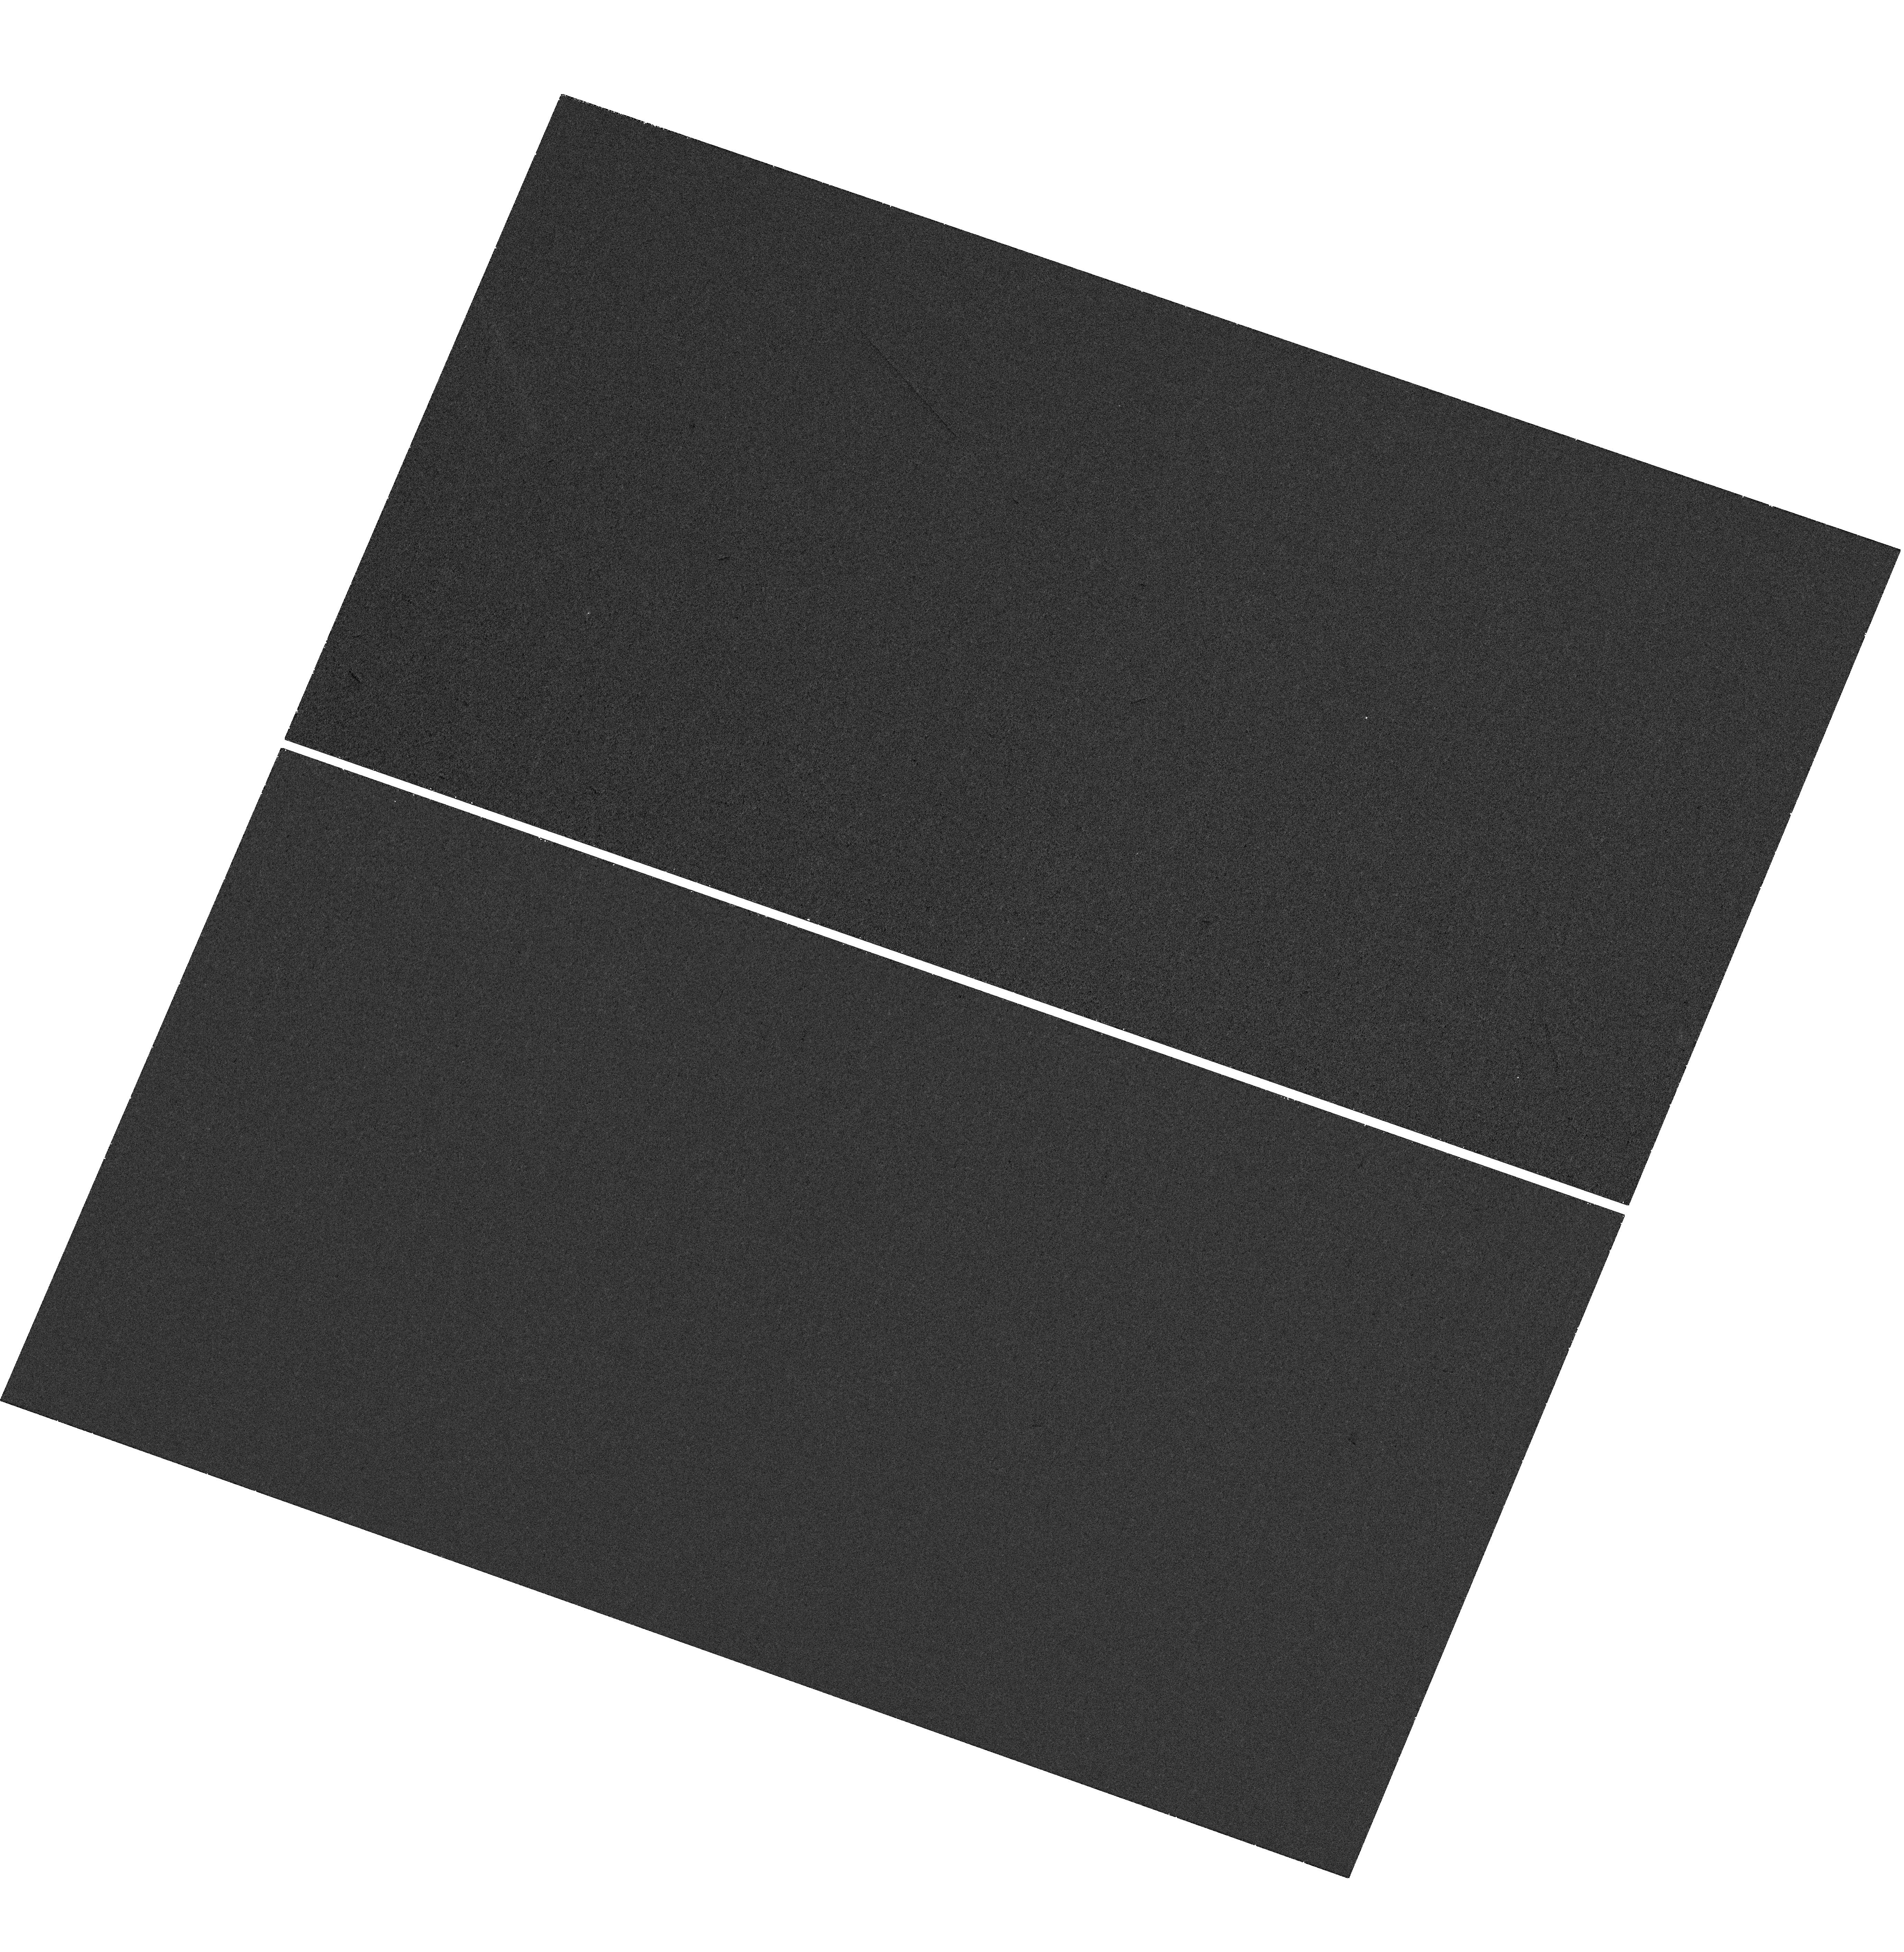
Target: WAS49B
Instrument: WFC3/UVIS
Filter: F225W
Exposure: 28 min
Observation ID: hst_15319_01_wfc3_uvis_f225w_idip01

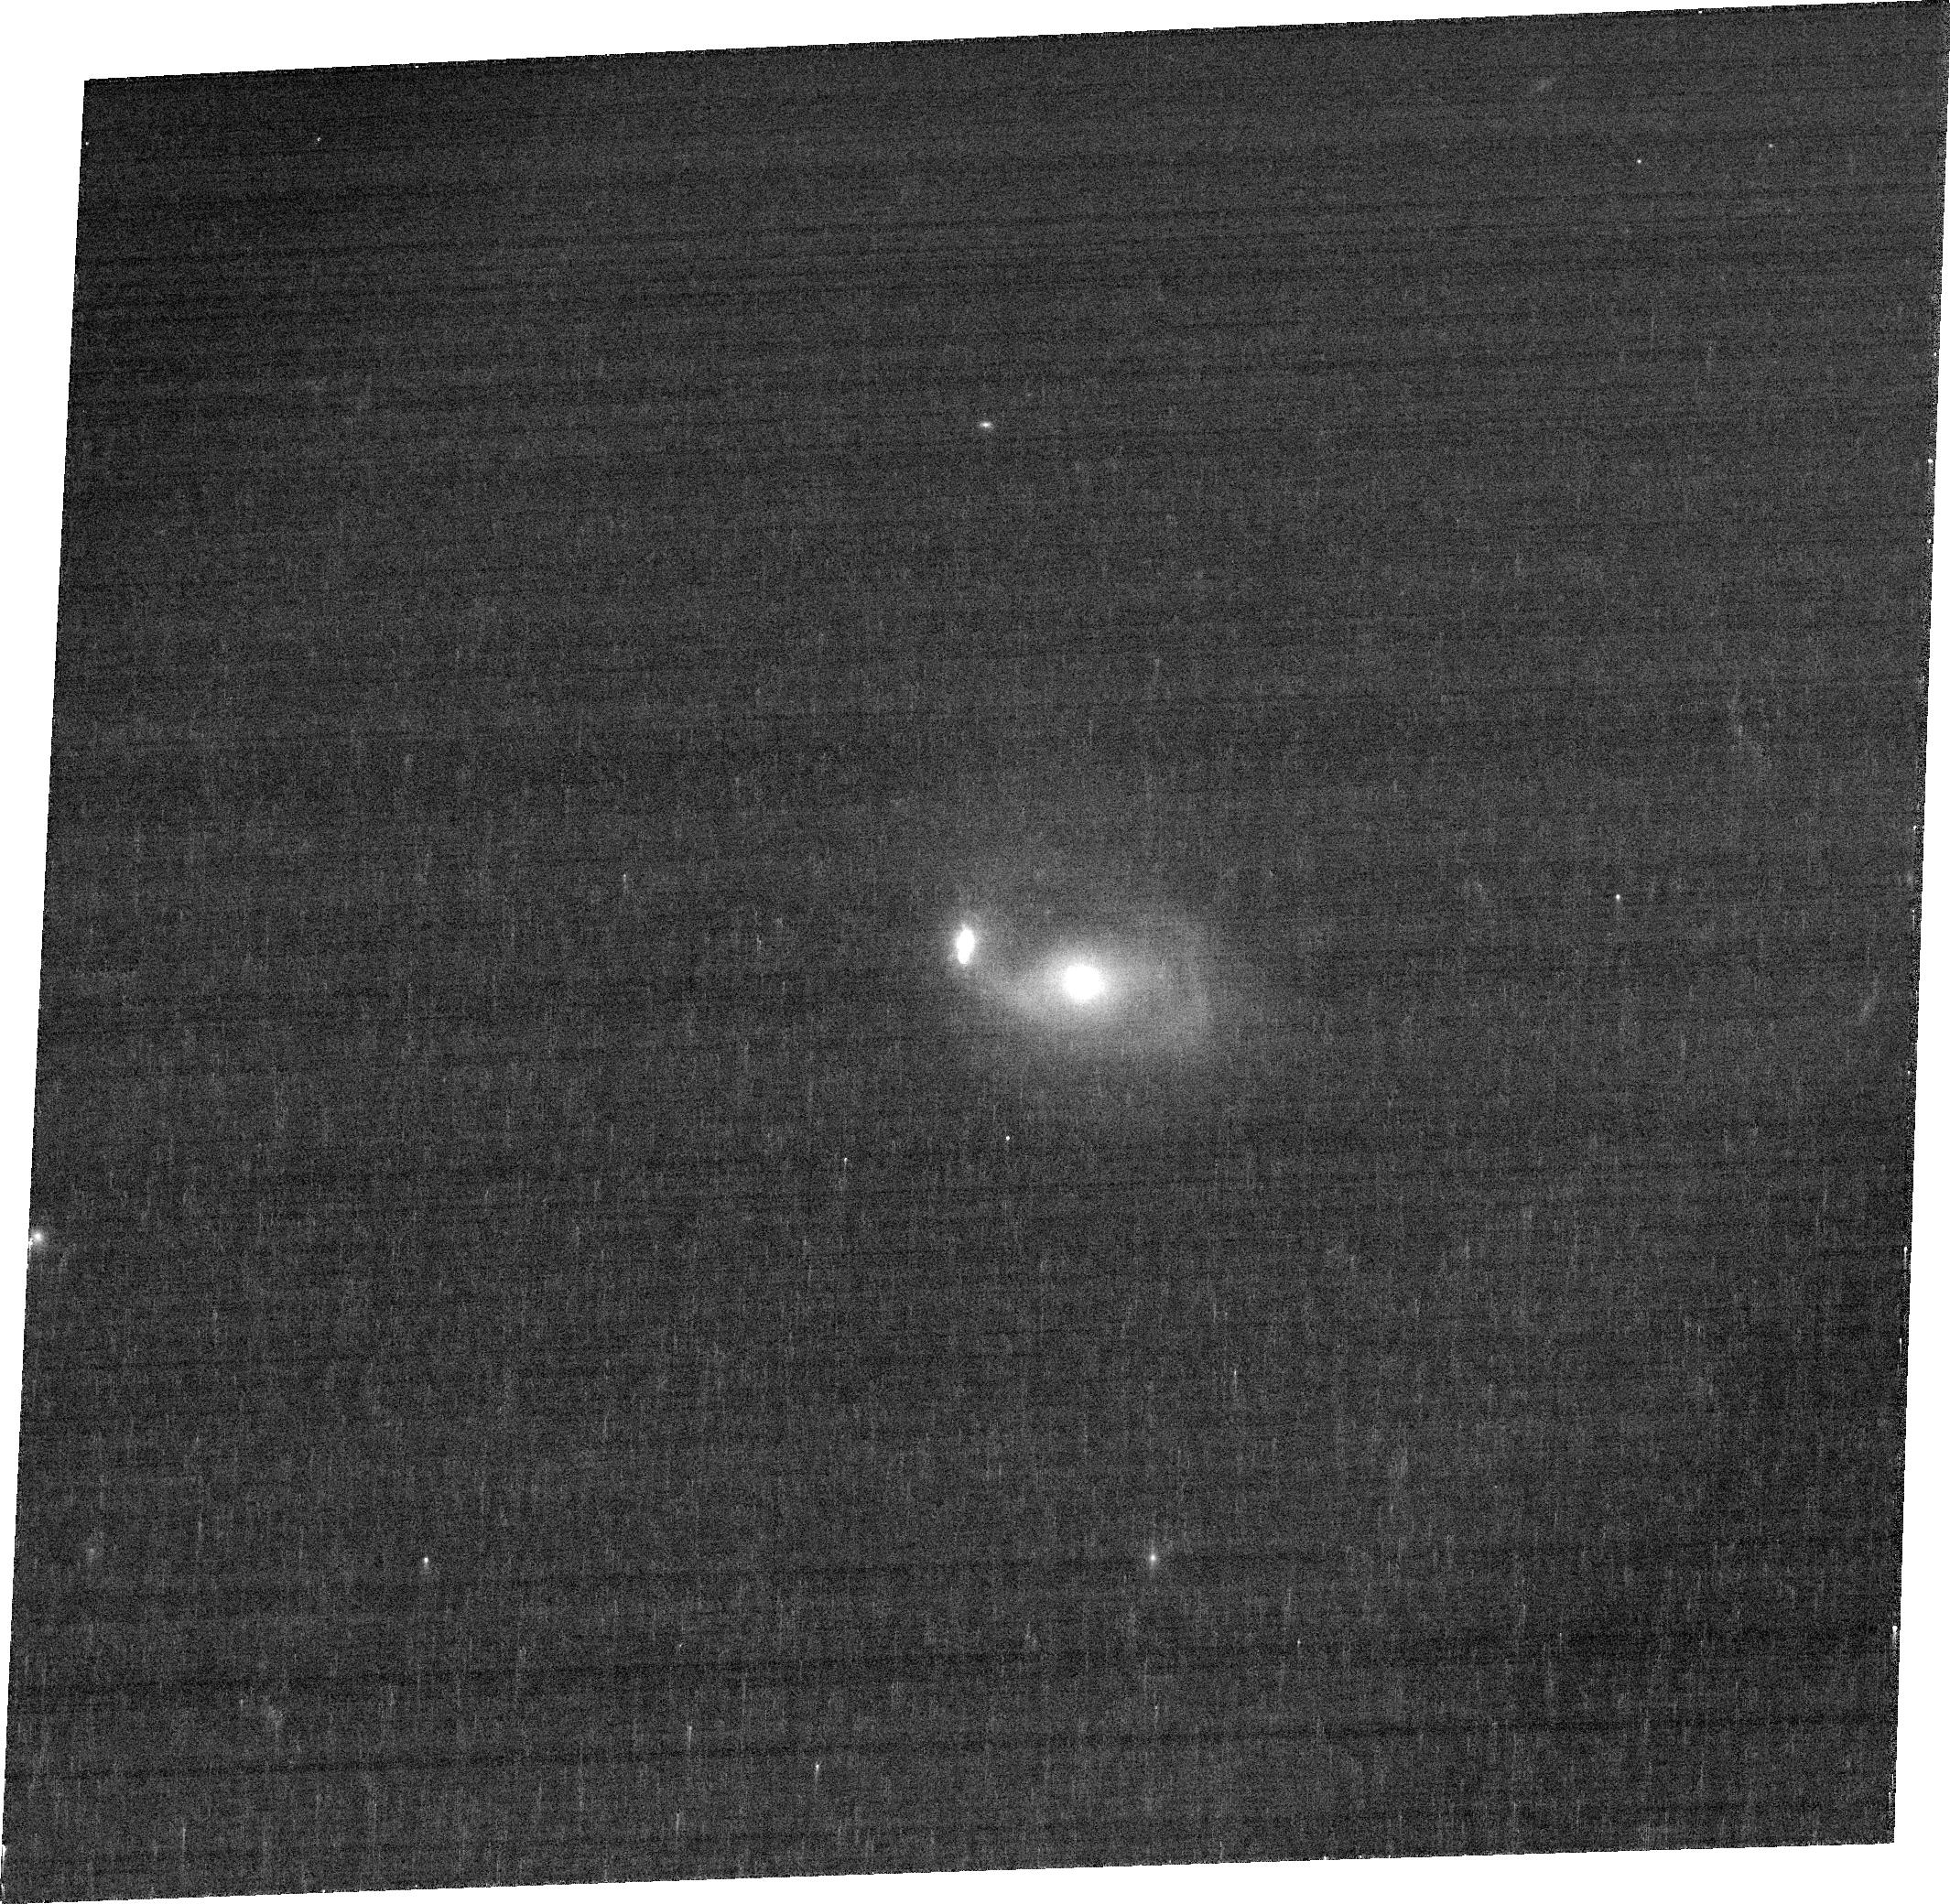
Target: WAS49B
Instrument: ACS/WFC
Filter: FR914M
Exposure: 7 min
Observation ID: jdip02040

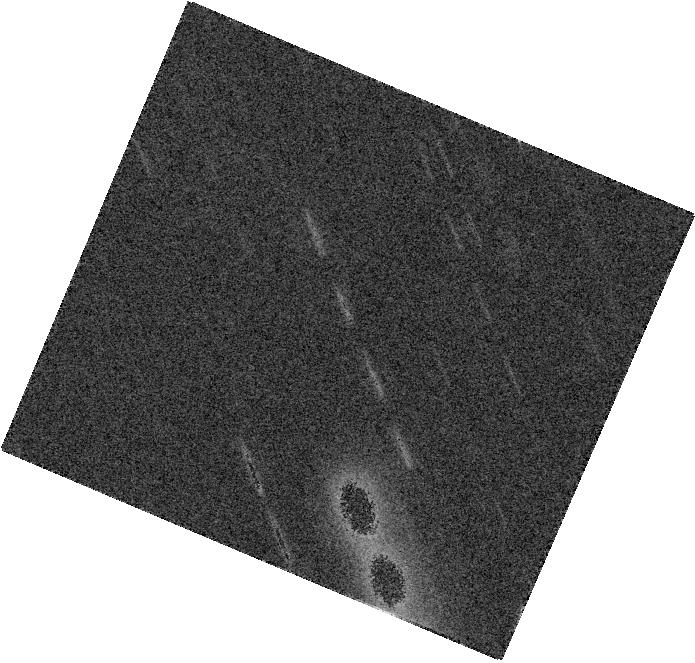
Target: WAS49B
Instrument: WFC3/IR
Filter: F160W
Exposure: 7 min
Observation ID: hst_15319_01_wfc3_ir_f160w_idip01

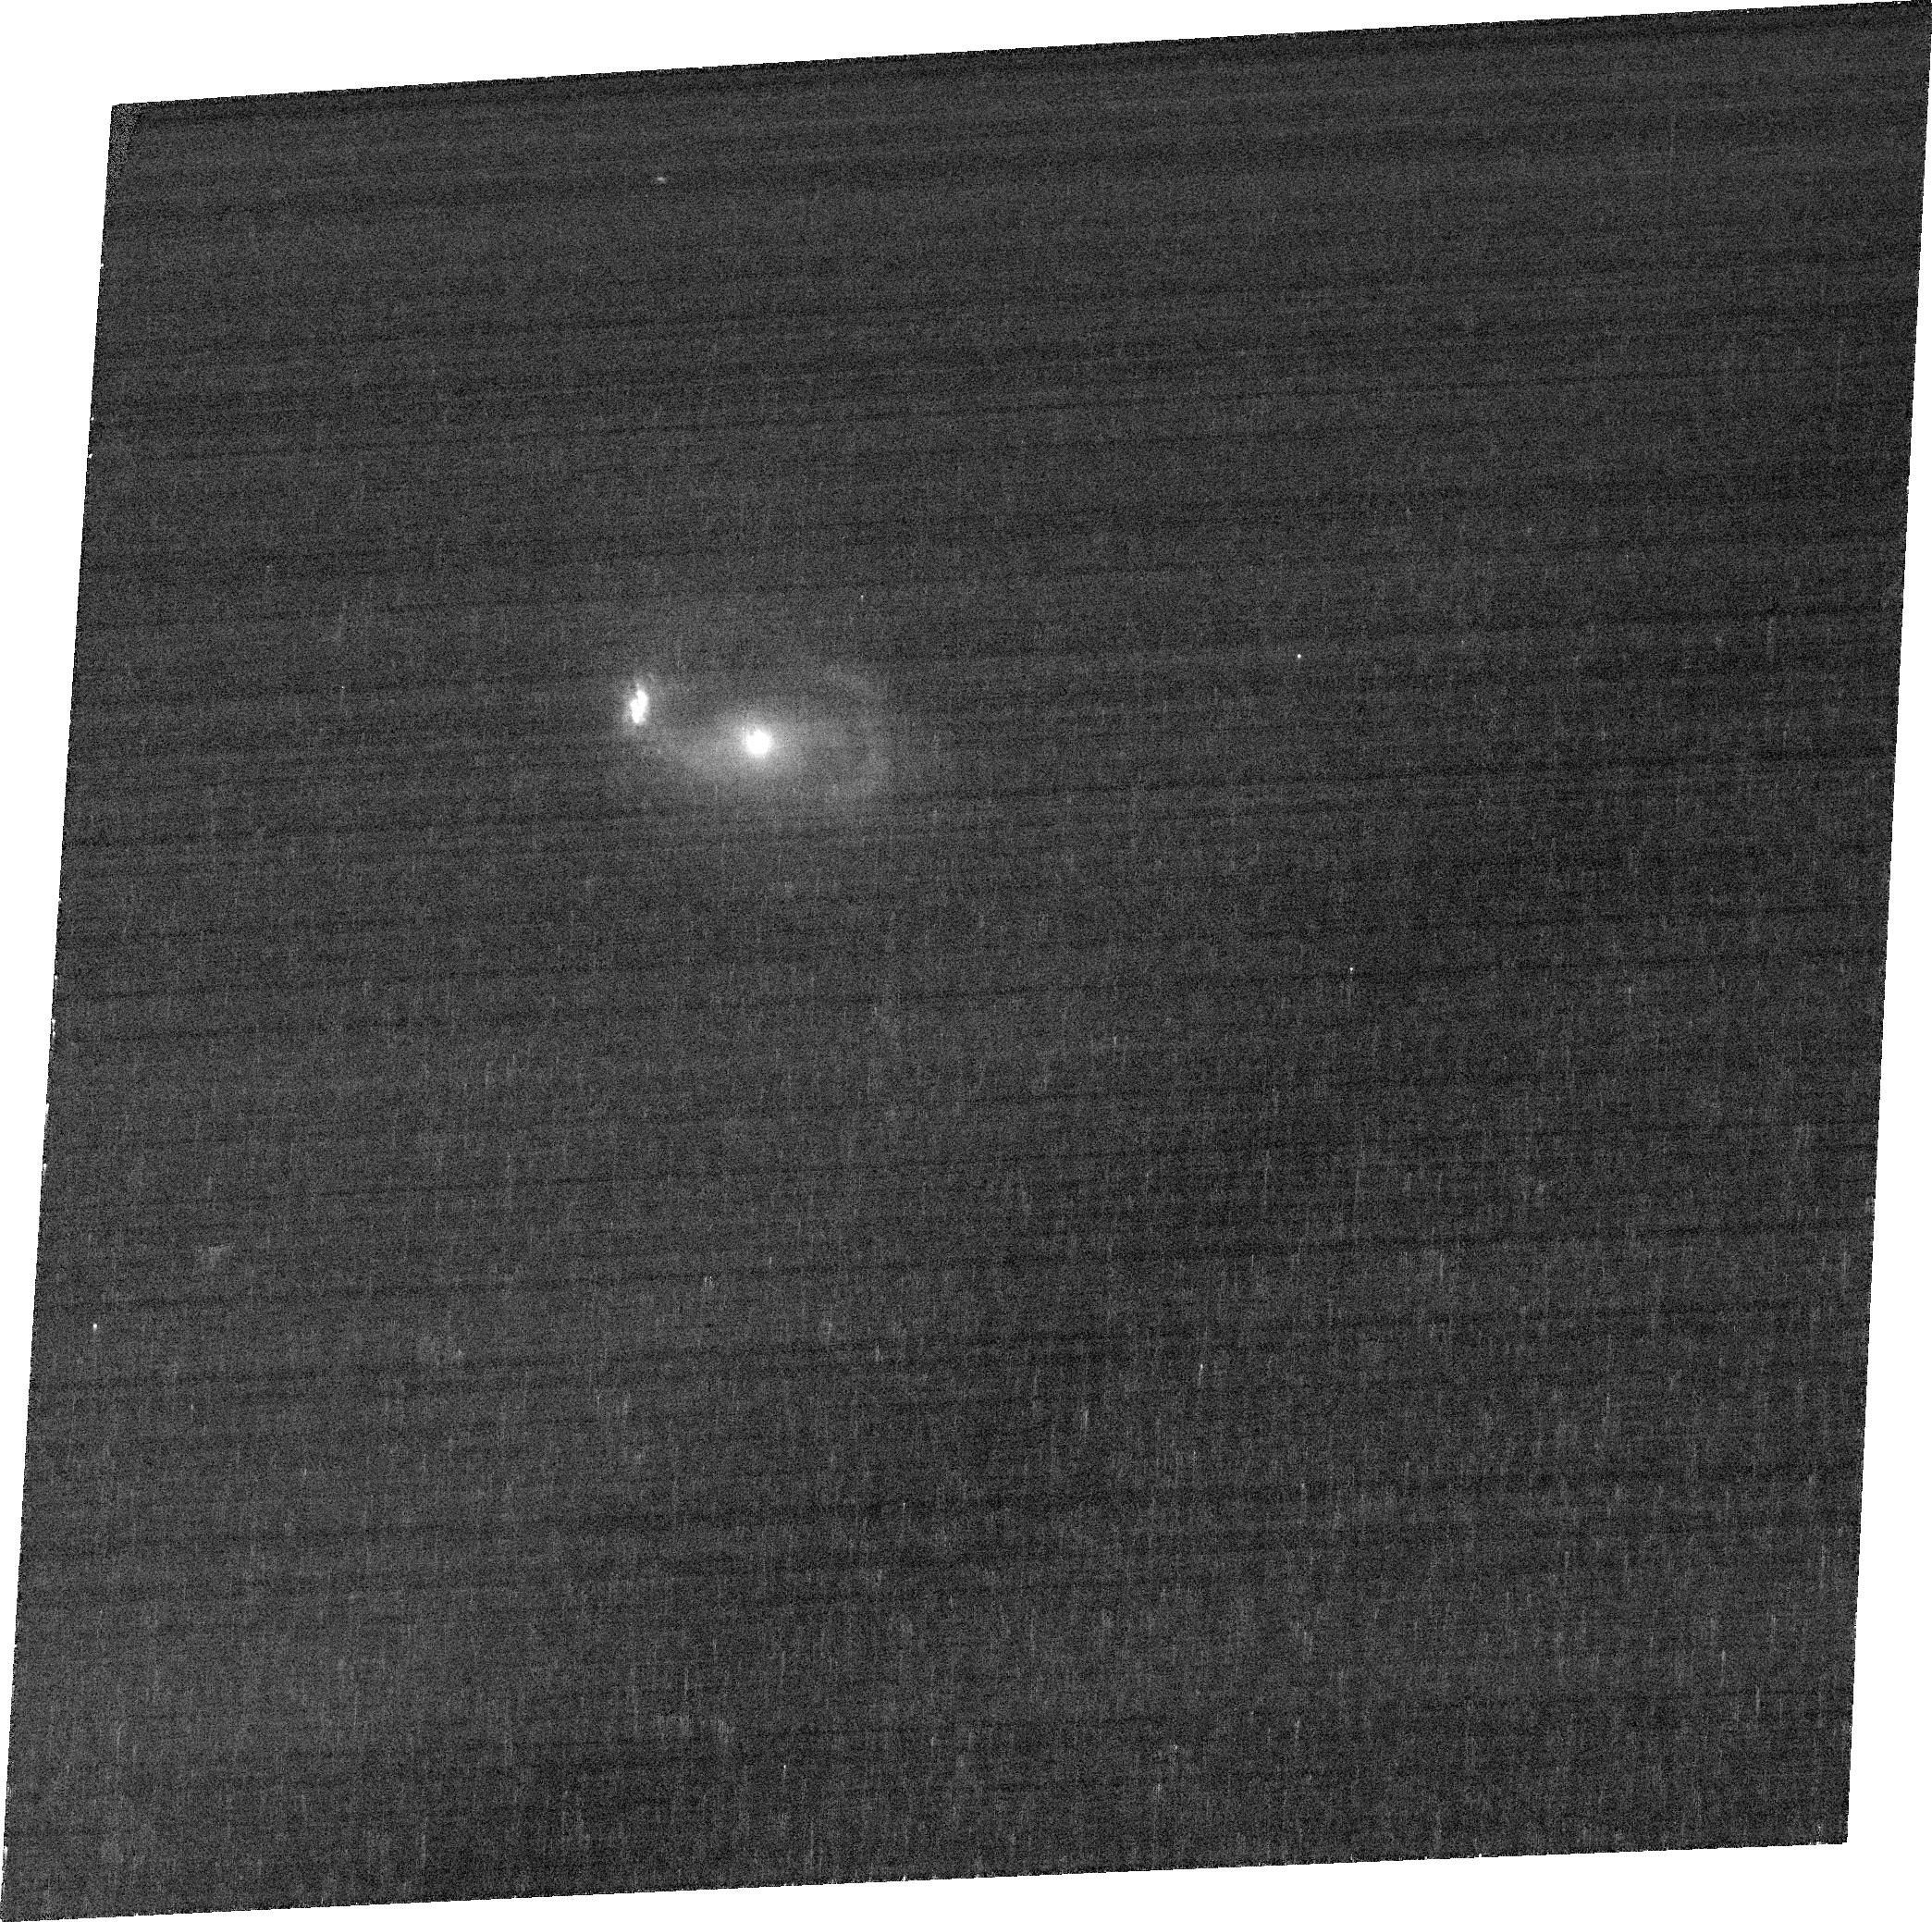
Target: WAS49B
Instrument: ACS/WFC
Filter: FR647M
Exposure: 7 min
Observation ID: jdip02020

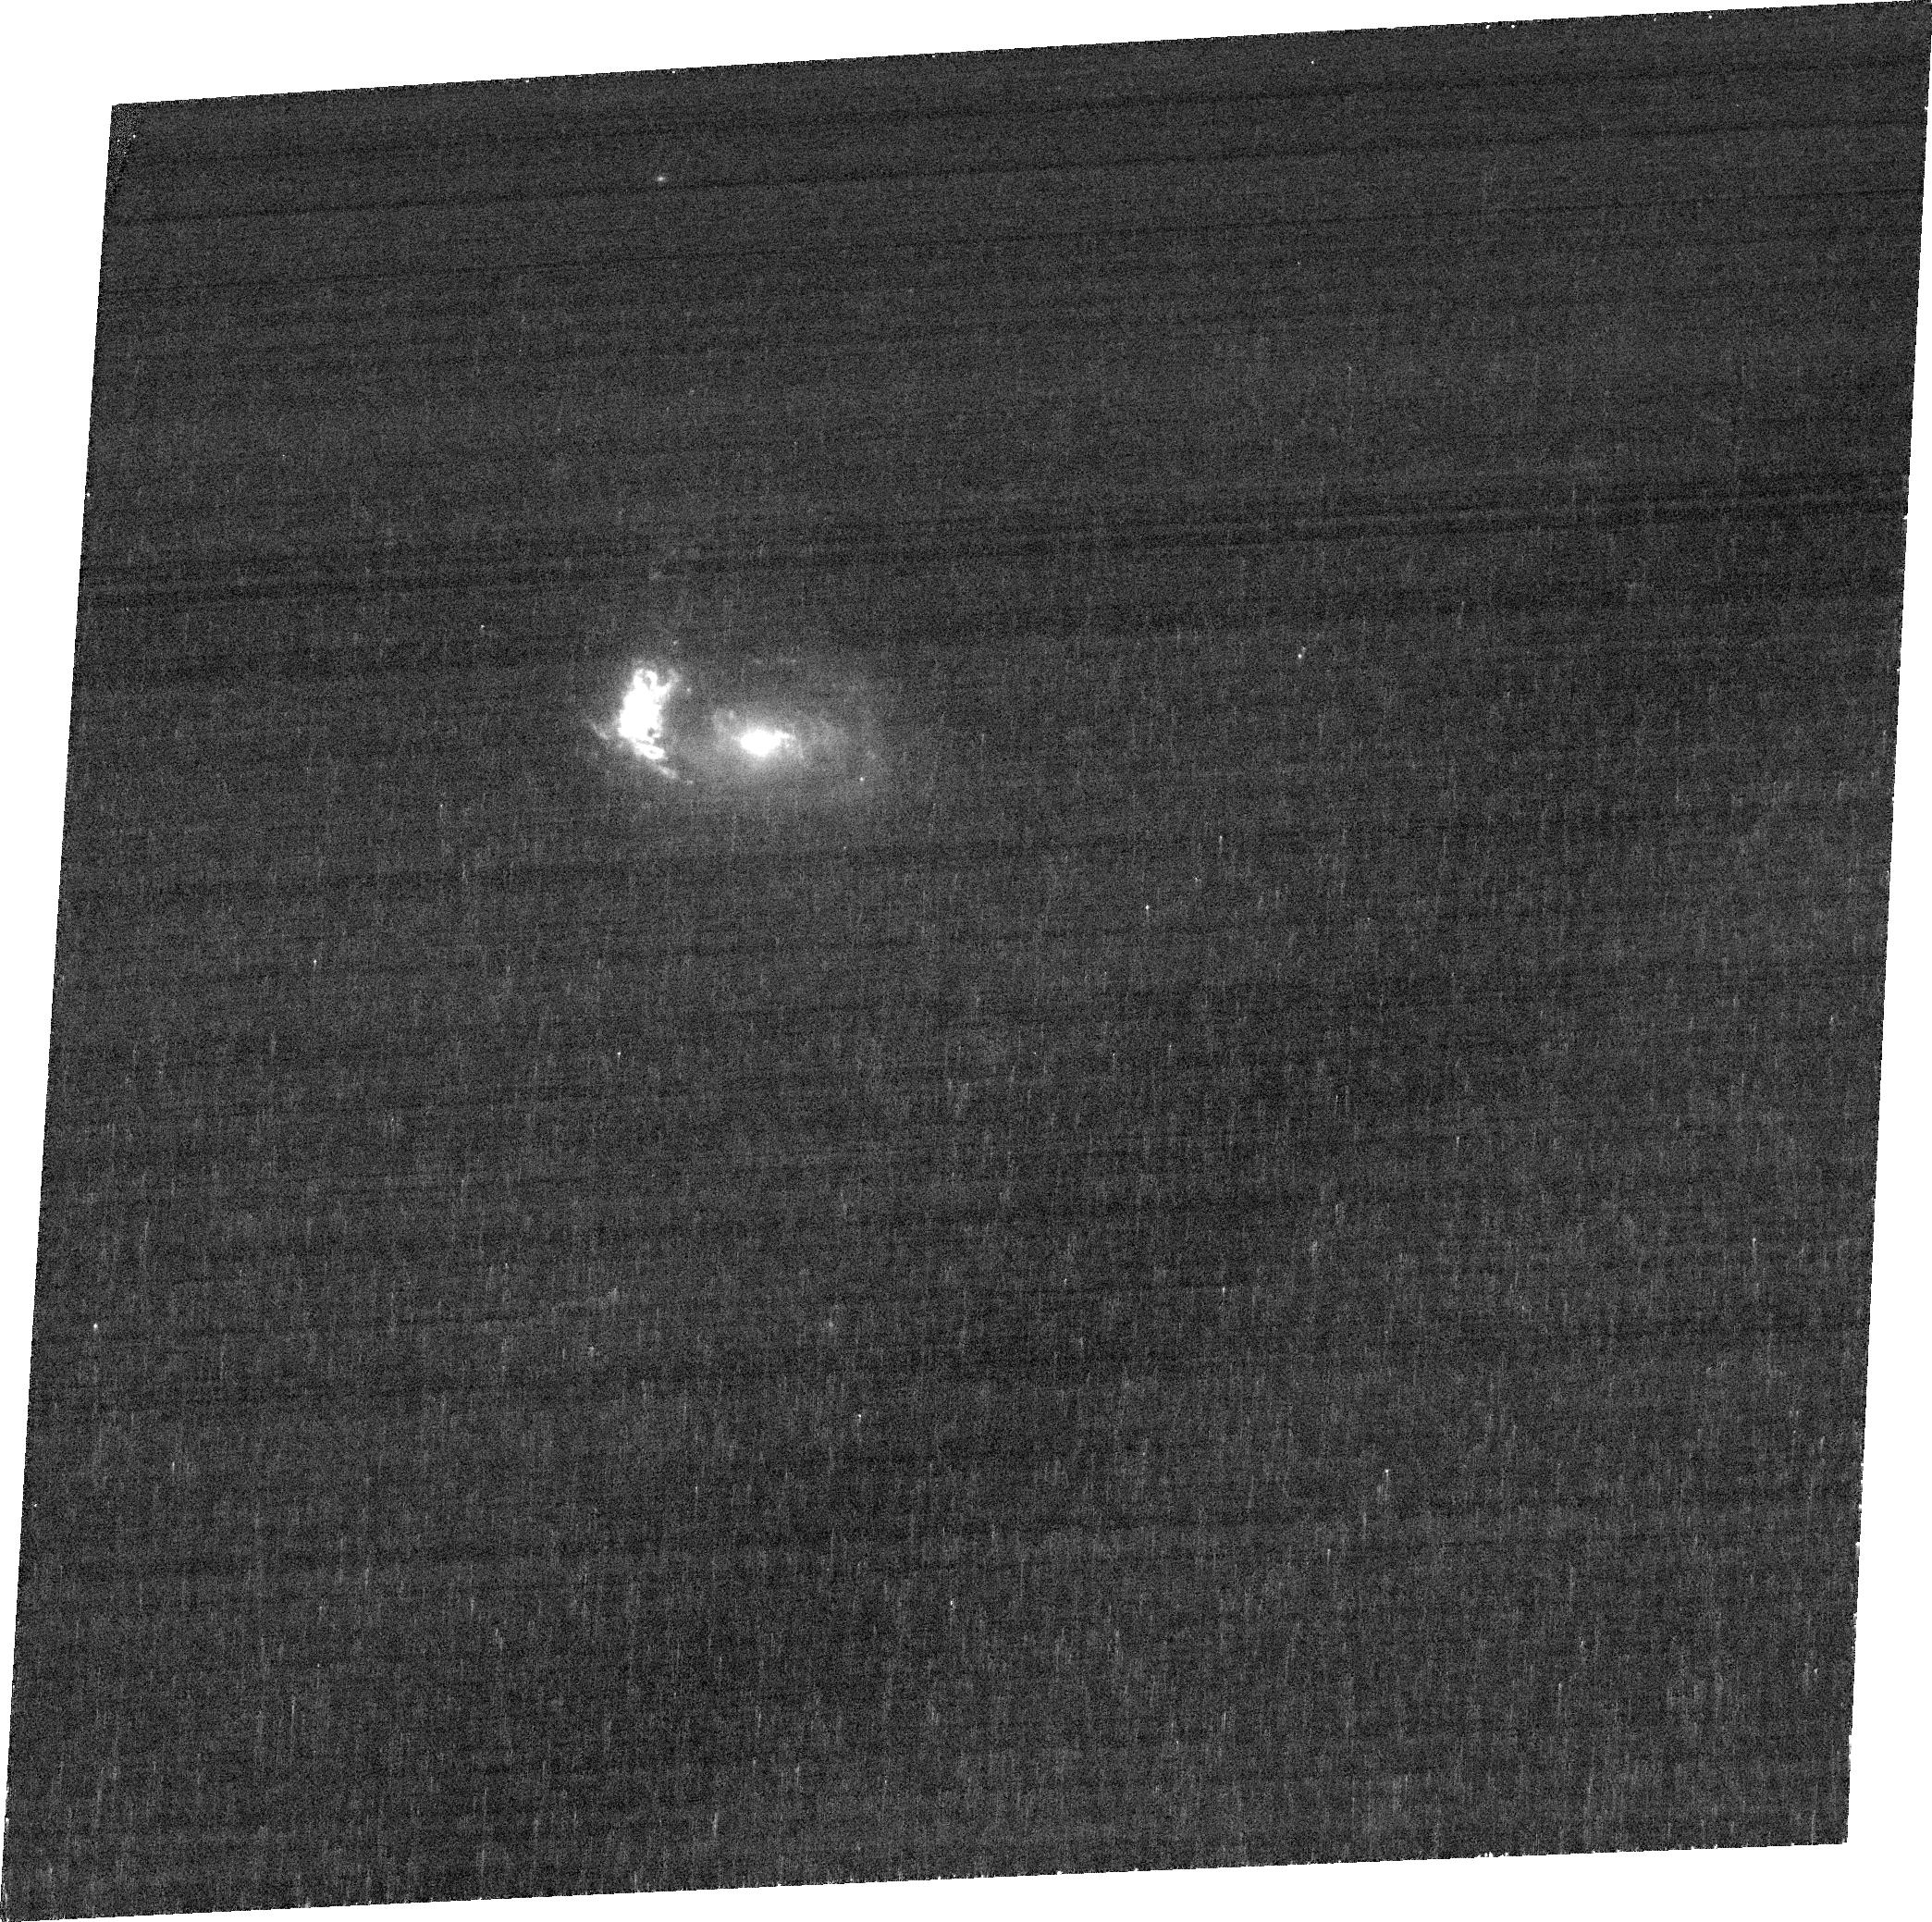
Target: WAS49B
Instrument: ACS/WFC
Filter: FR716N
Exposure: 20 min
Observation ID: jdip02030

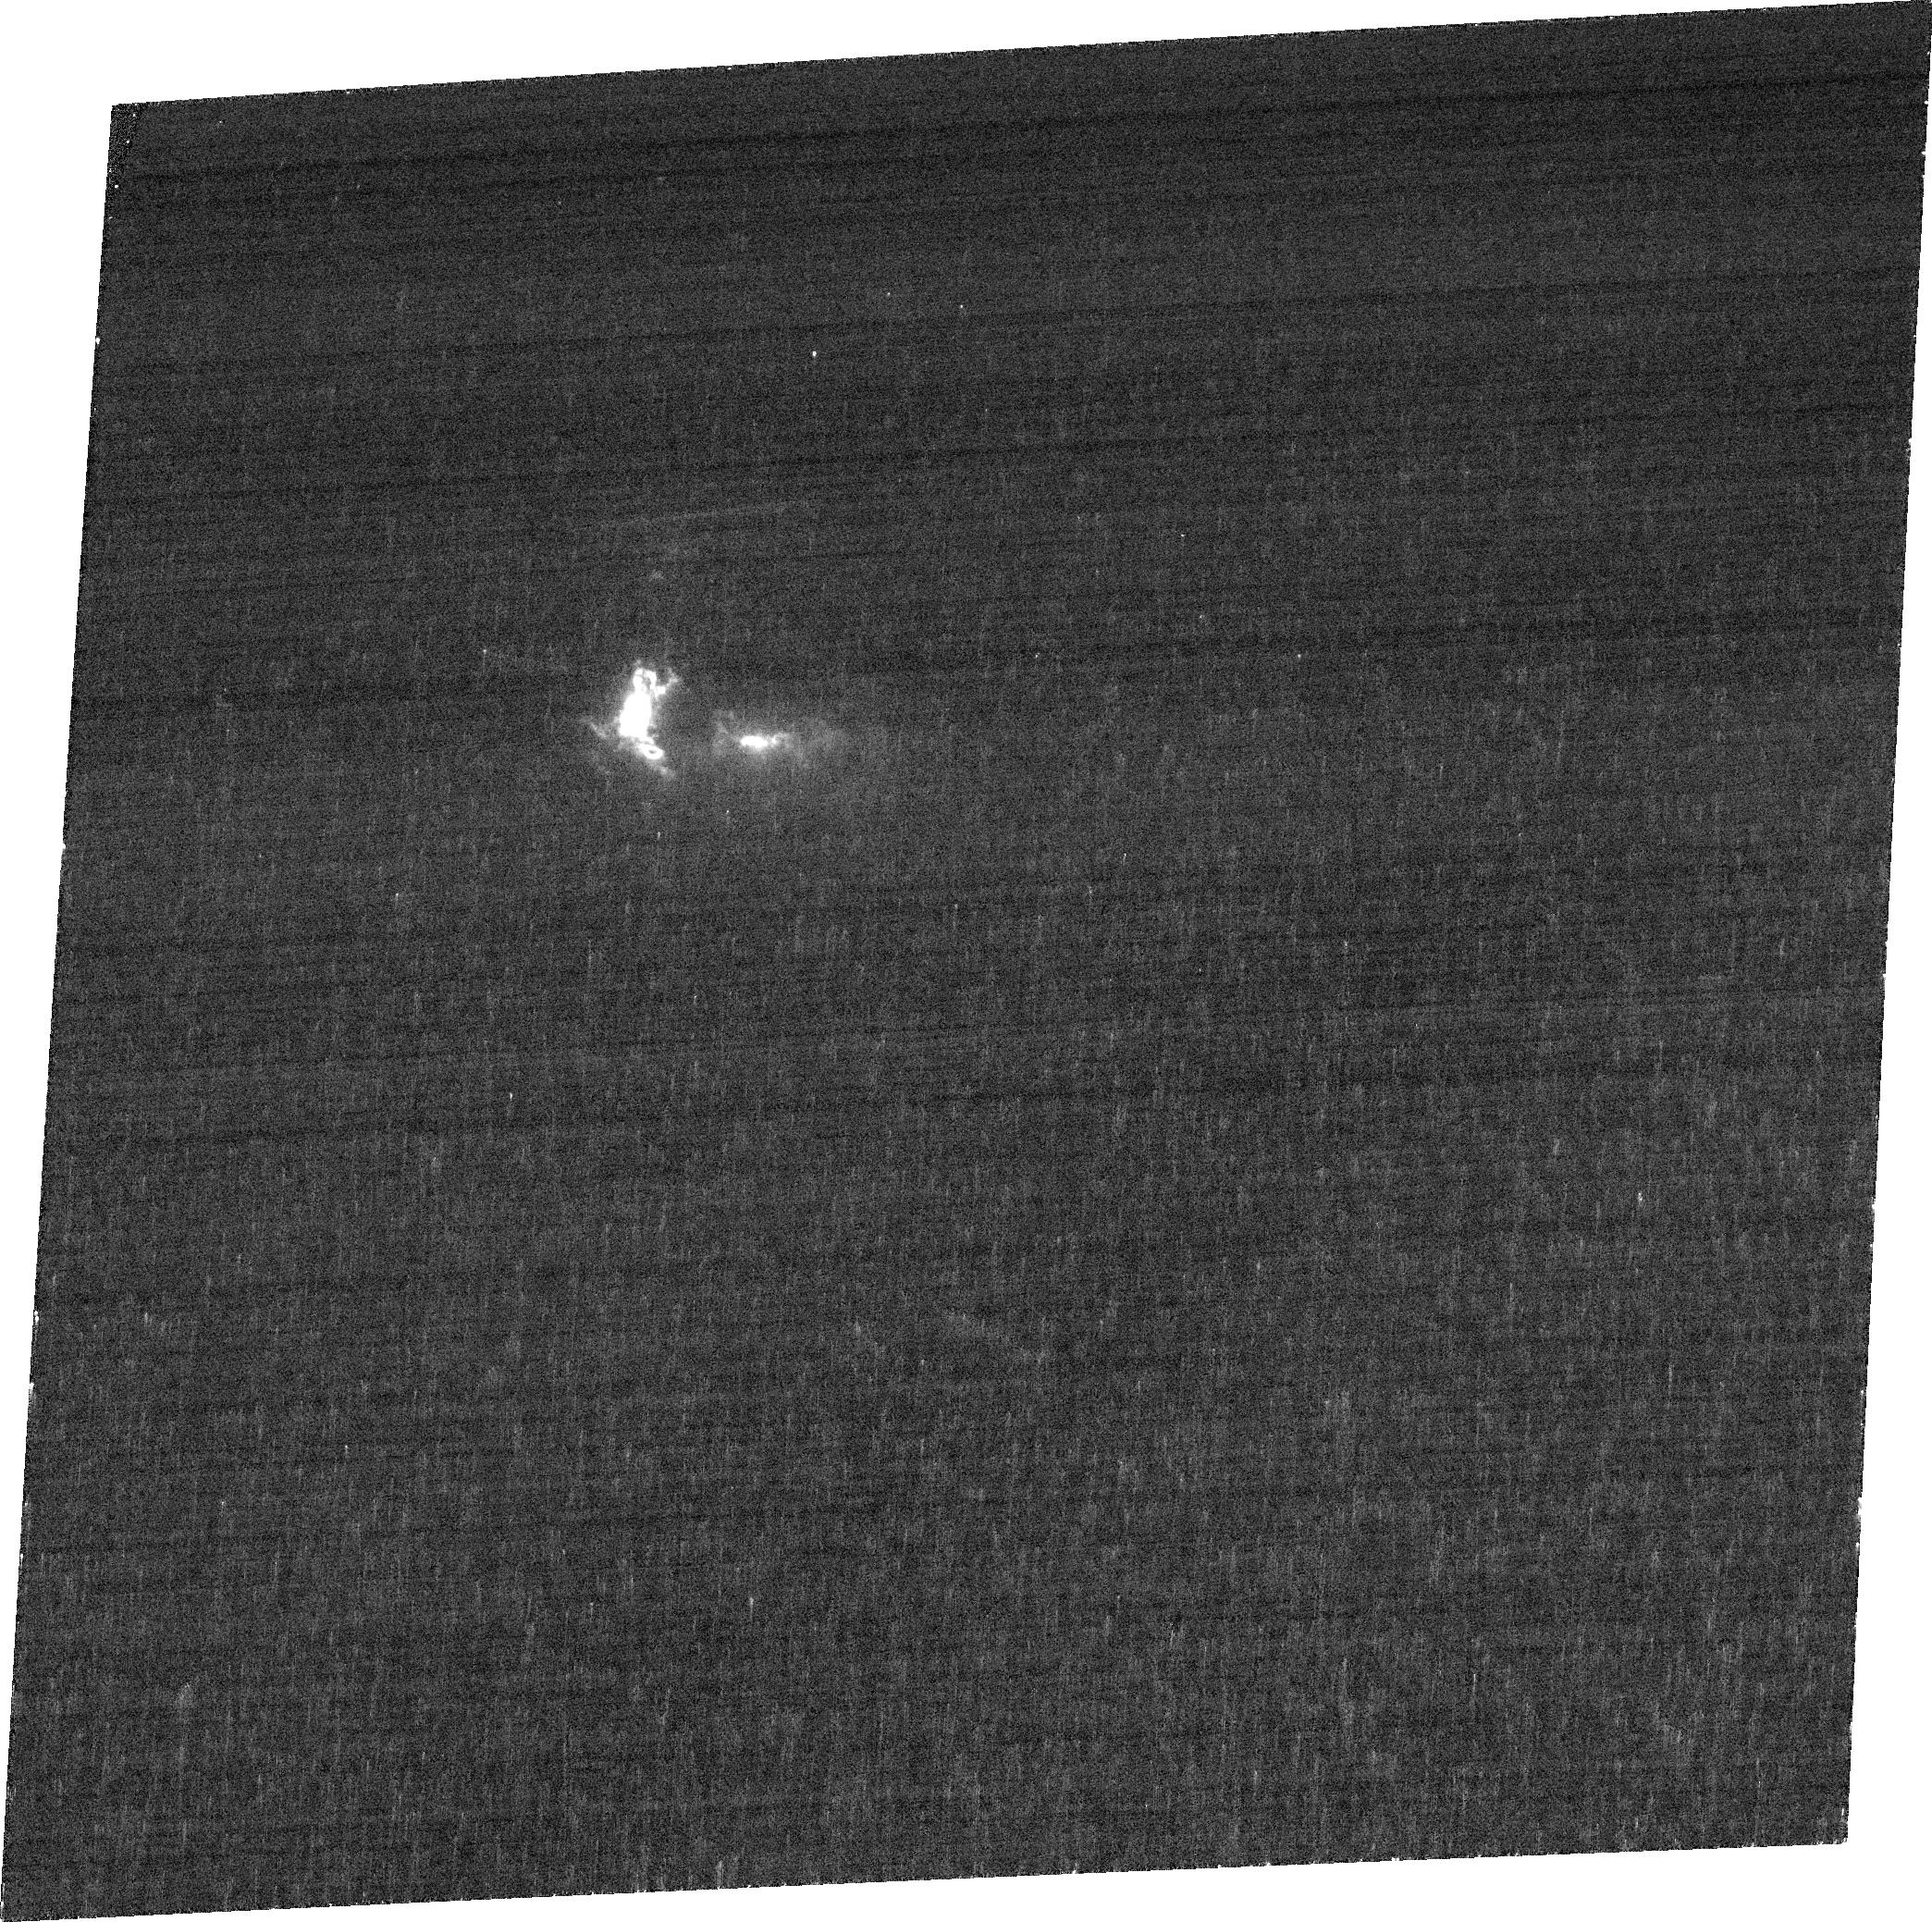
Target: WAS49B
Instrument: ACS/WFC
Filter: FR551N
Exposure: 18 min
Observation ID: jdip02010

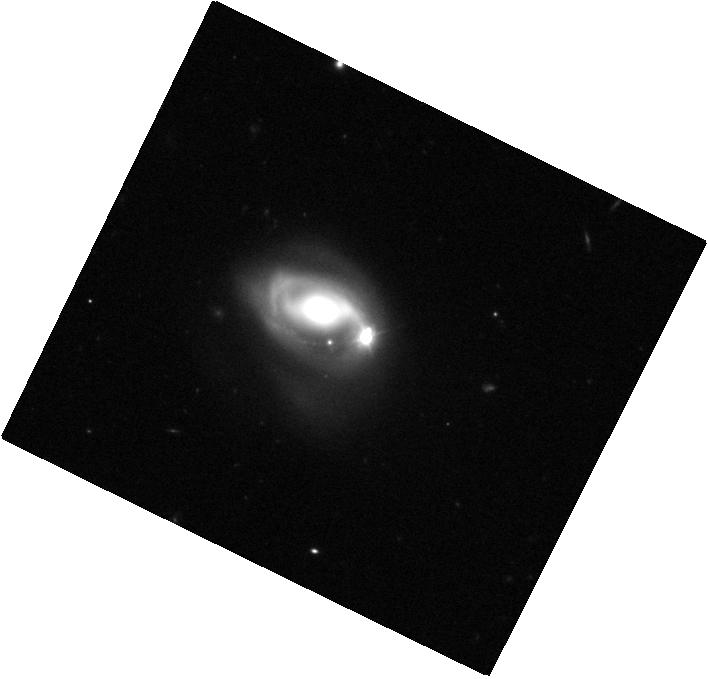
Target: WAS49B
Instrument: WFC3/IR
Filter: F160W
Exposure: 7 min
Observation ID: hst_15319_51_wfc3_ir_f160w_idip51

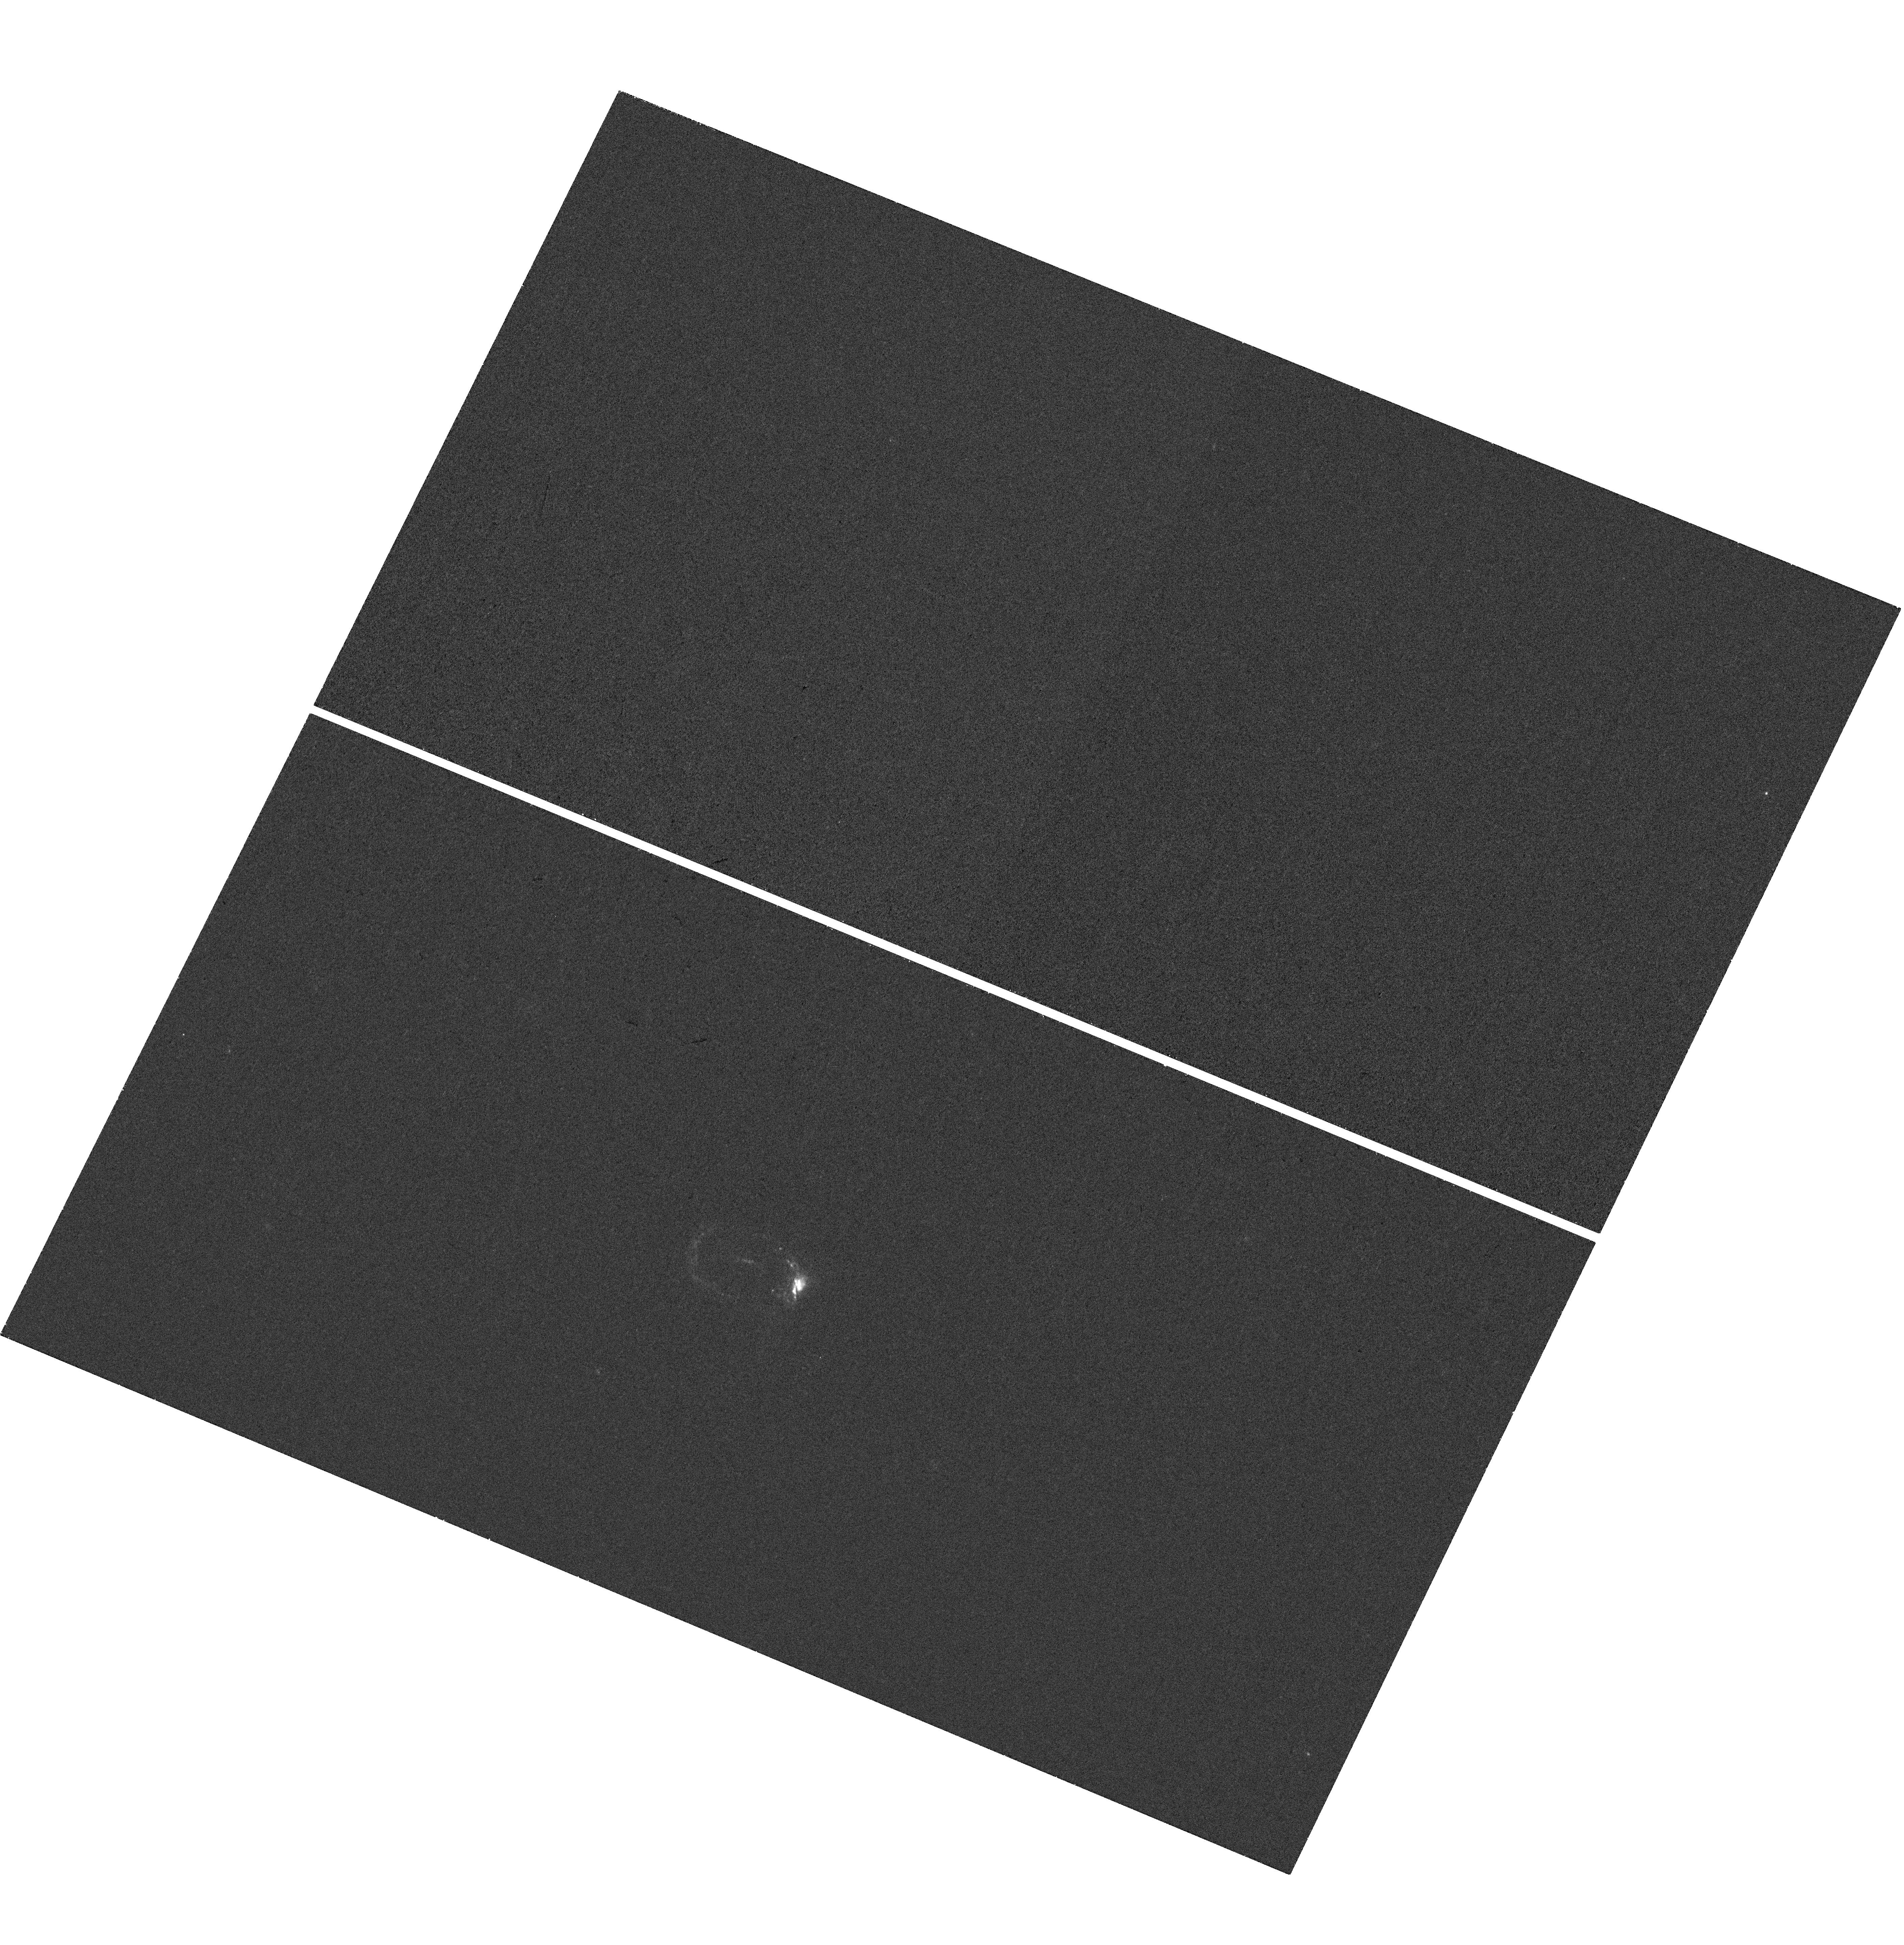
Target: WAS49B
Instrument: WFC3/UVIS
Filter: F225W
Exposure: 28 min
Observation ID: hst_15319_51_wfc3_uvis_f225w_idip51

The HST View of Was 49b: An Overmassive AGN in a Merging Dwarf Galaxy? (PI: Secrest, Nathan)

Galaxy interactions are ubiquitous and play a fundamental role in the evolution of galaxies and their supermassive black holes (SMBHs). While major galaxy mergers (M1/M2~1) often trigger accretion onto both SMBHs and enhance AGN activity, the influence of minor mergers (M1/M2<1/3) on AGN fueling is poorly understood, although there is evidence that minor mergers predominantly trigger AGN activity in the primary galaxy. The dual AGN system Was 49, by contrast, is a unique system composed of a dwarf galaxy in a minor (M1/M2~1/10) merger with a disk galaxy in which the dwarf galaxy hosts a heavily obscured AGN with a luminosity of over 10^45 erg/s, while the AGN in the primary galaxy is over one thousand times less luminous. Furthermore, the black hole powering the AGN in the dwarf galaxy is much larger than black hole/galaxy scaling relations predict, with a mass of over 2% that of the stellar mass of its host. While the stellar host of this powerful AGN has been identified, the low spatial resolution of ground-based observations has limited our ability to determine the nature of this strange object. High-resolution continuum and narrow-band imaging of Was 49 is critical to understanding how such a powerful AGN could exist in a such a low mass host galaxy, as well as how this AGN is affecting its environment. Only Hubble has the resolving power and the filtering capability to determine the structure of this dwarf galaxy and the effect that the powerful AGN it hosts is having on it. This study will yield key insights into how large black holes grow in low mass galaxies, the role of minor mergers on SMBH fueling, and the effect of AGN 'feedback' before merger coalescence.